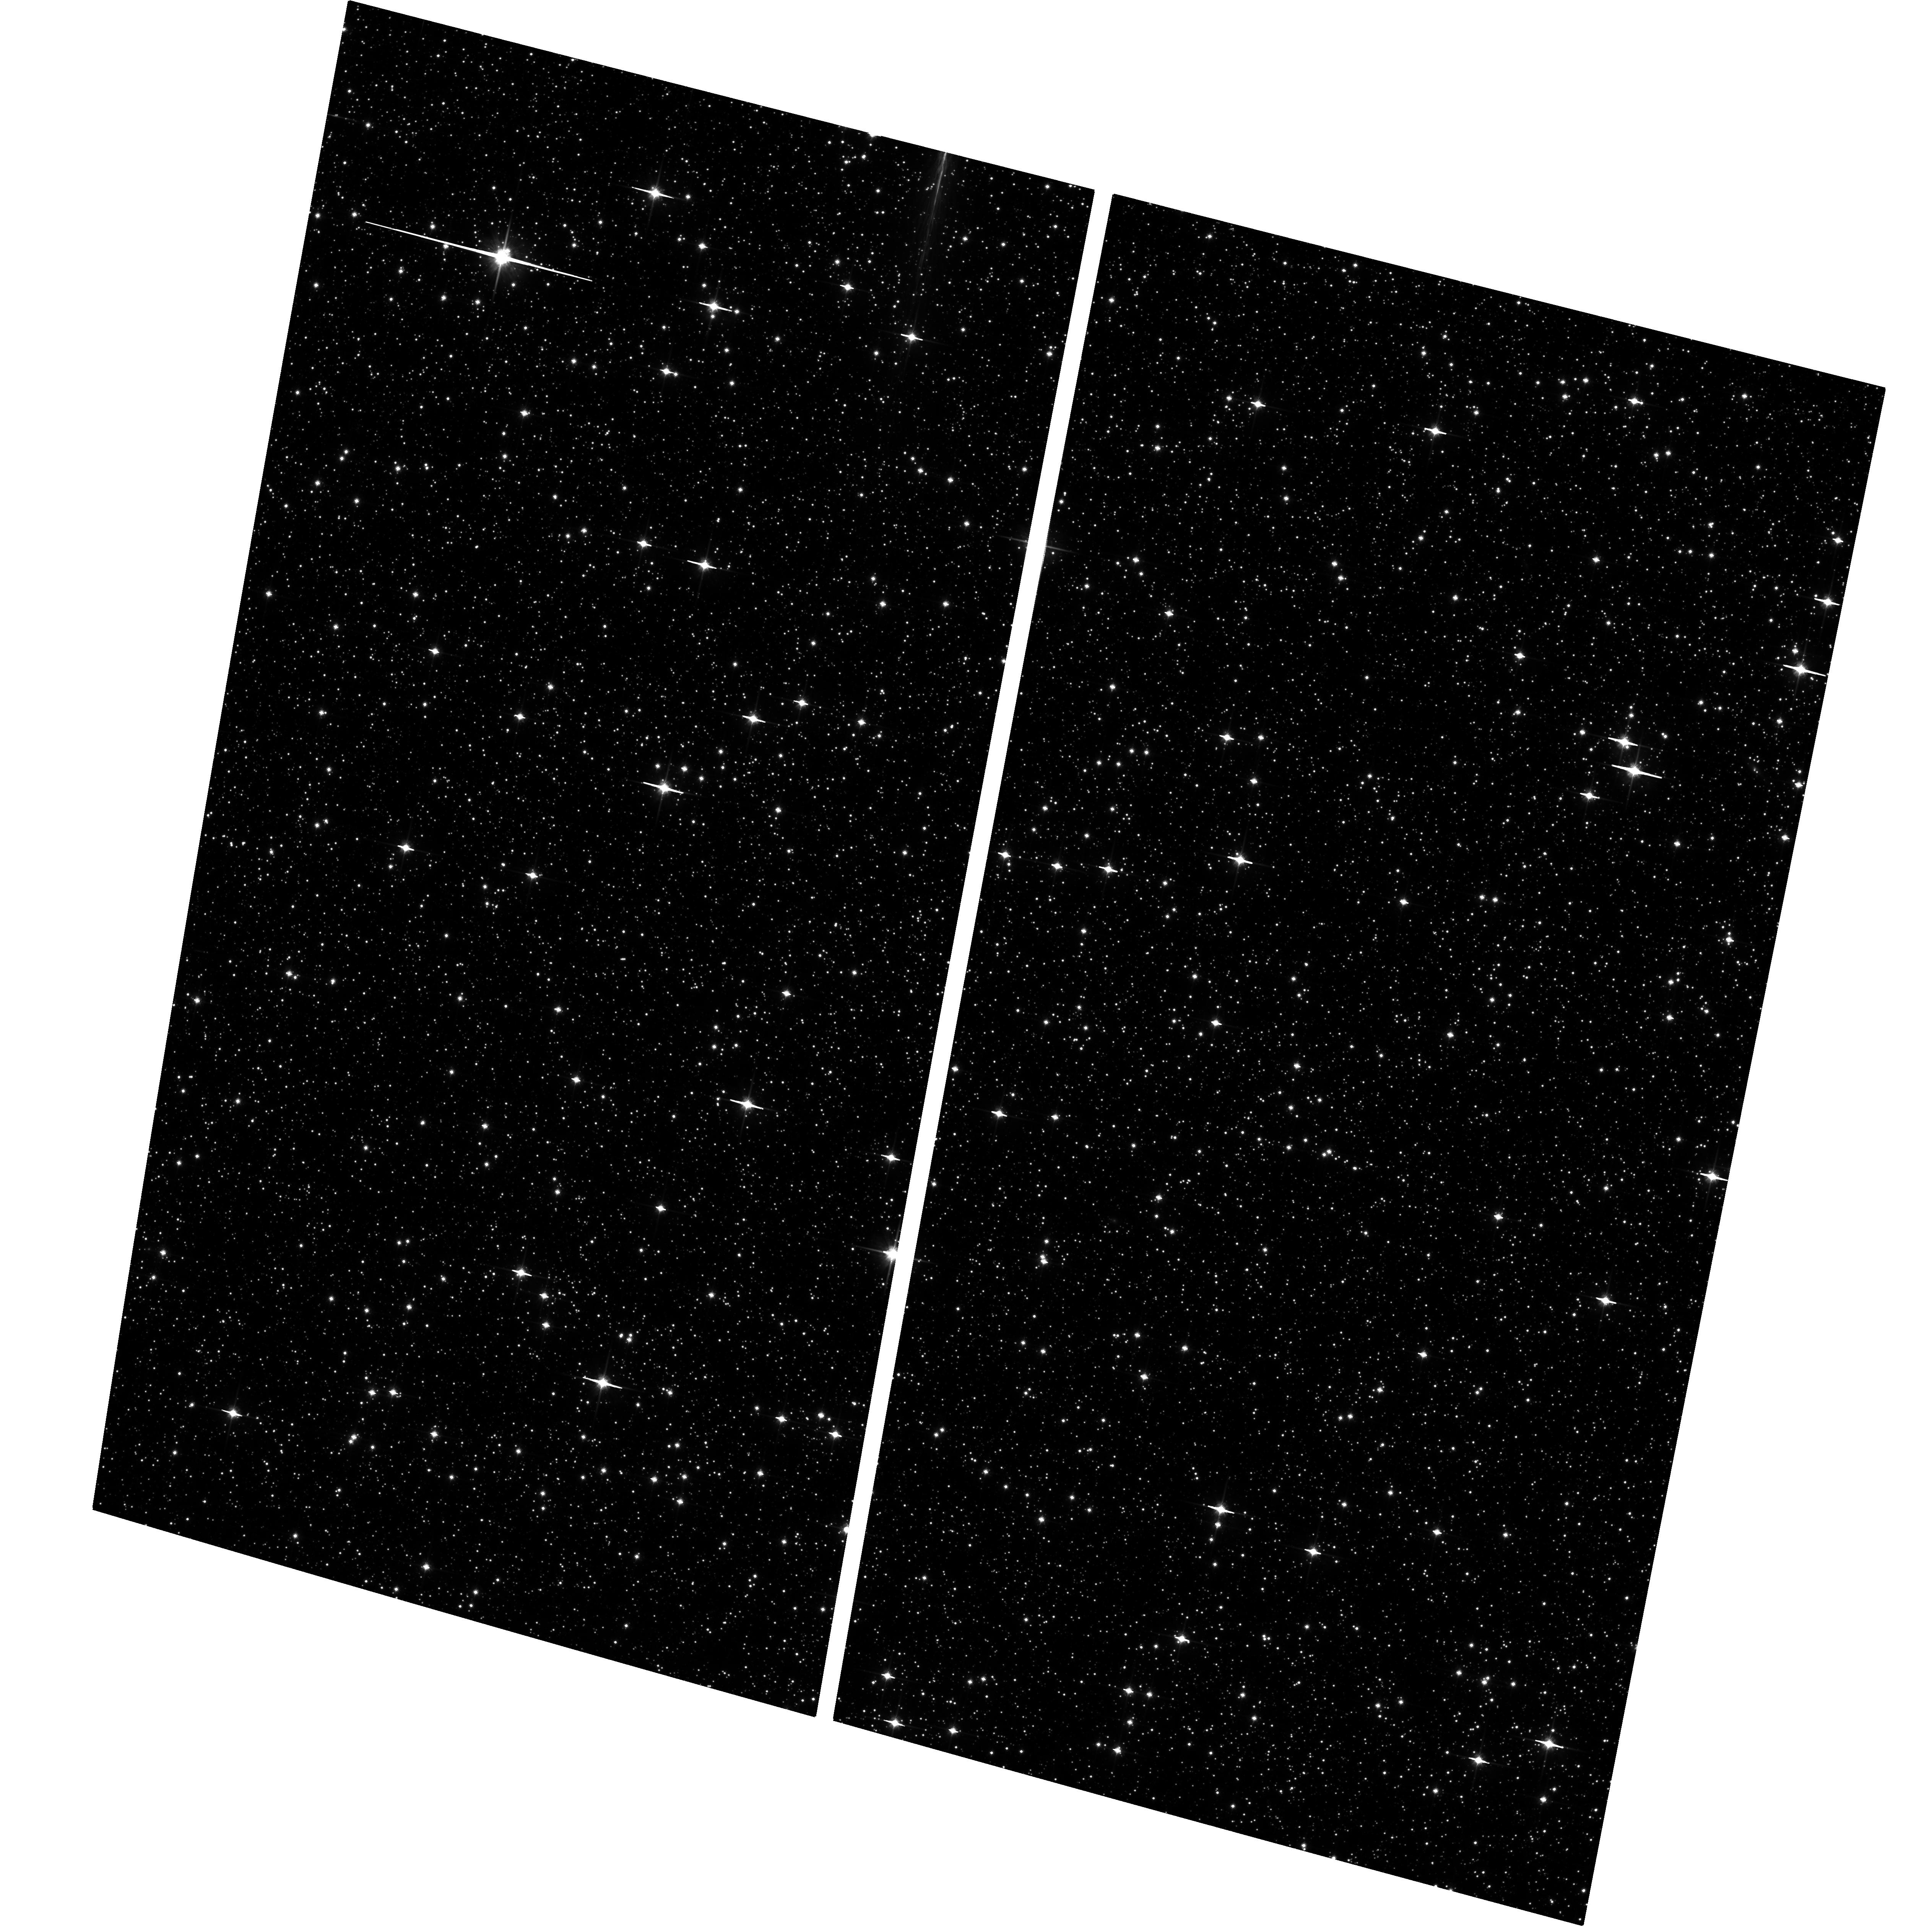
Target: FIELD171634-293427. Instrument: ACS/WFC. Filter: F814W. Exposure: 25 min. Observation ID: hst_9816_08_acs_wfc_f814w_j8oz08

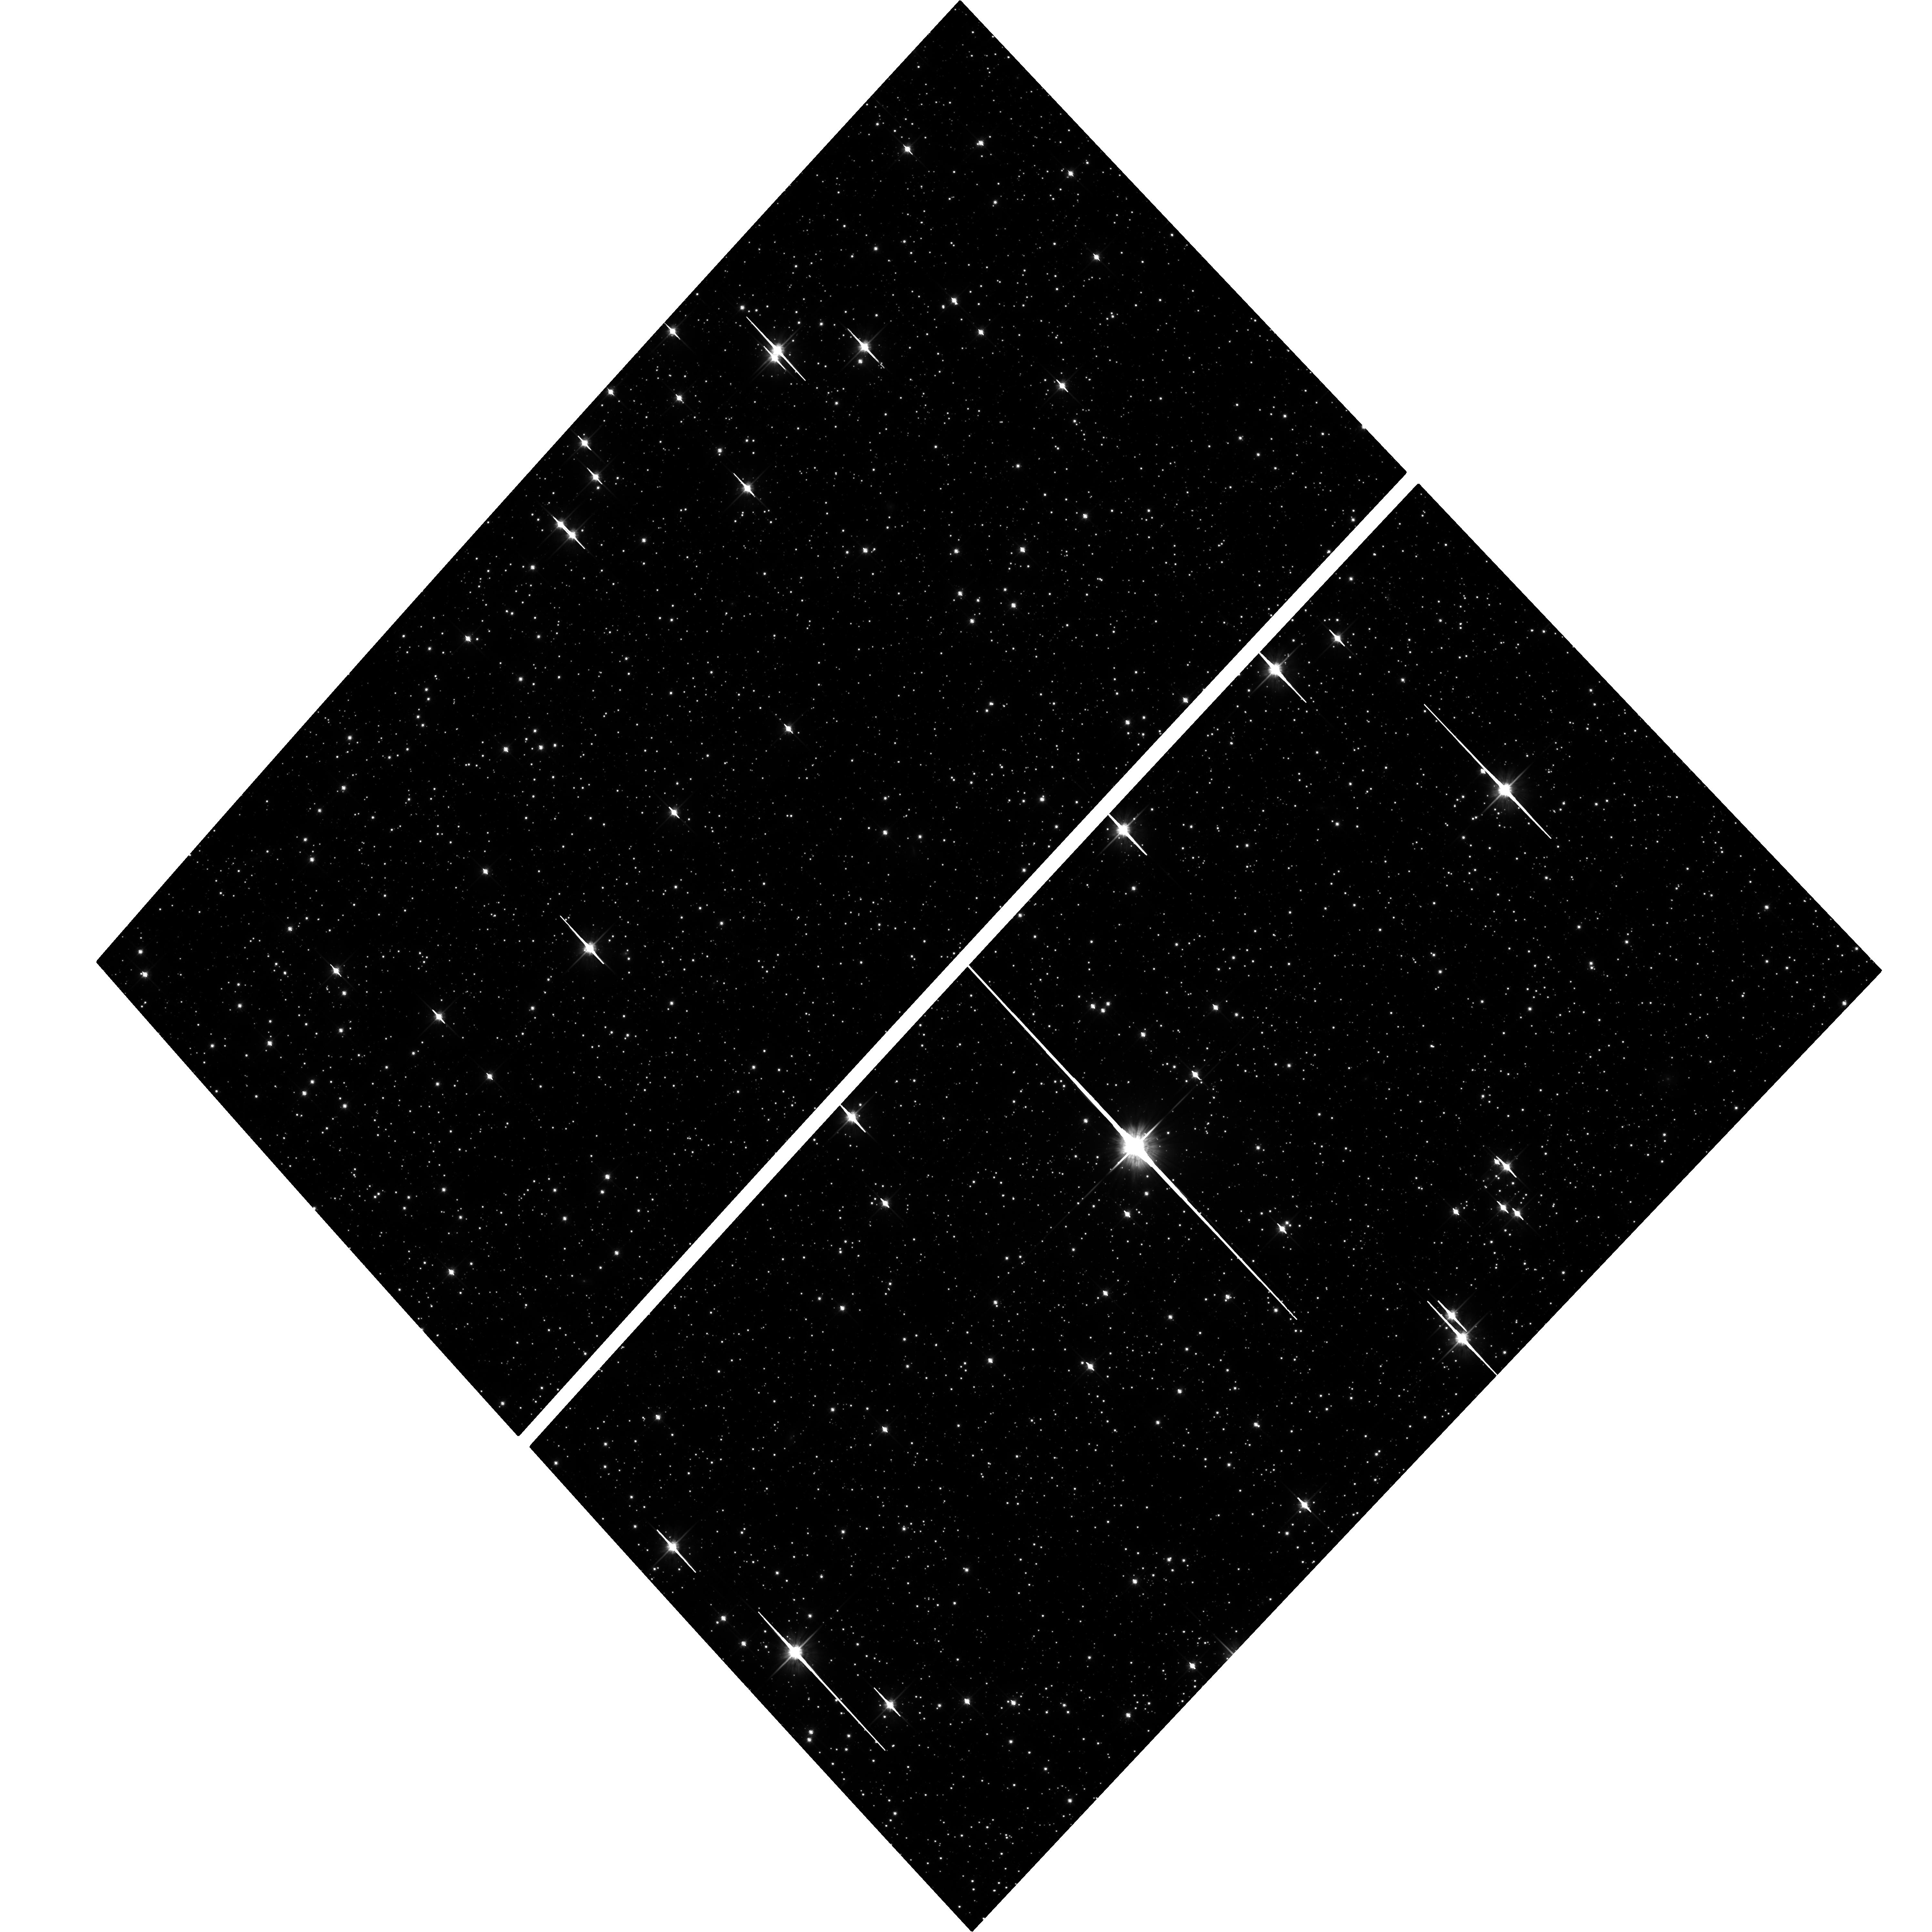
Target: FIELD182409-301612. Instrument: ACS/WFC. Filter: F814W. Exposure: 25 min. Observation ID: hst_9816_03_acs_wfc_f814w_j8oz03

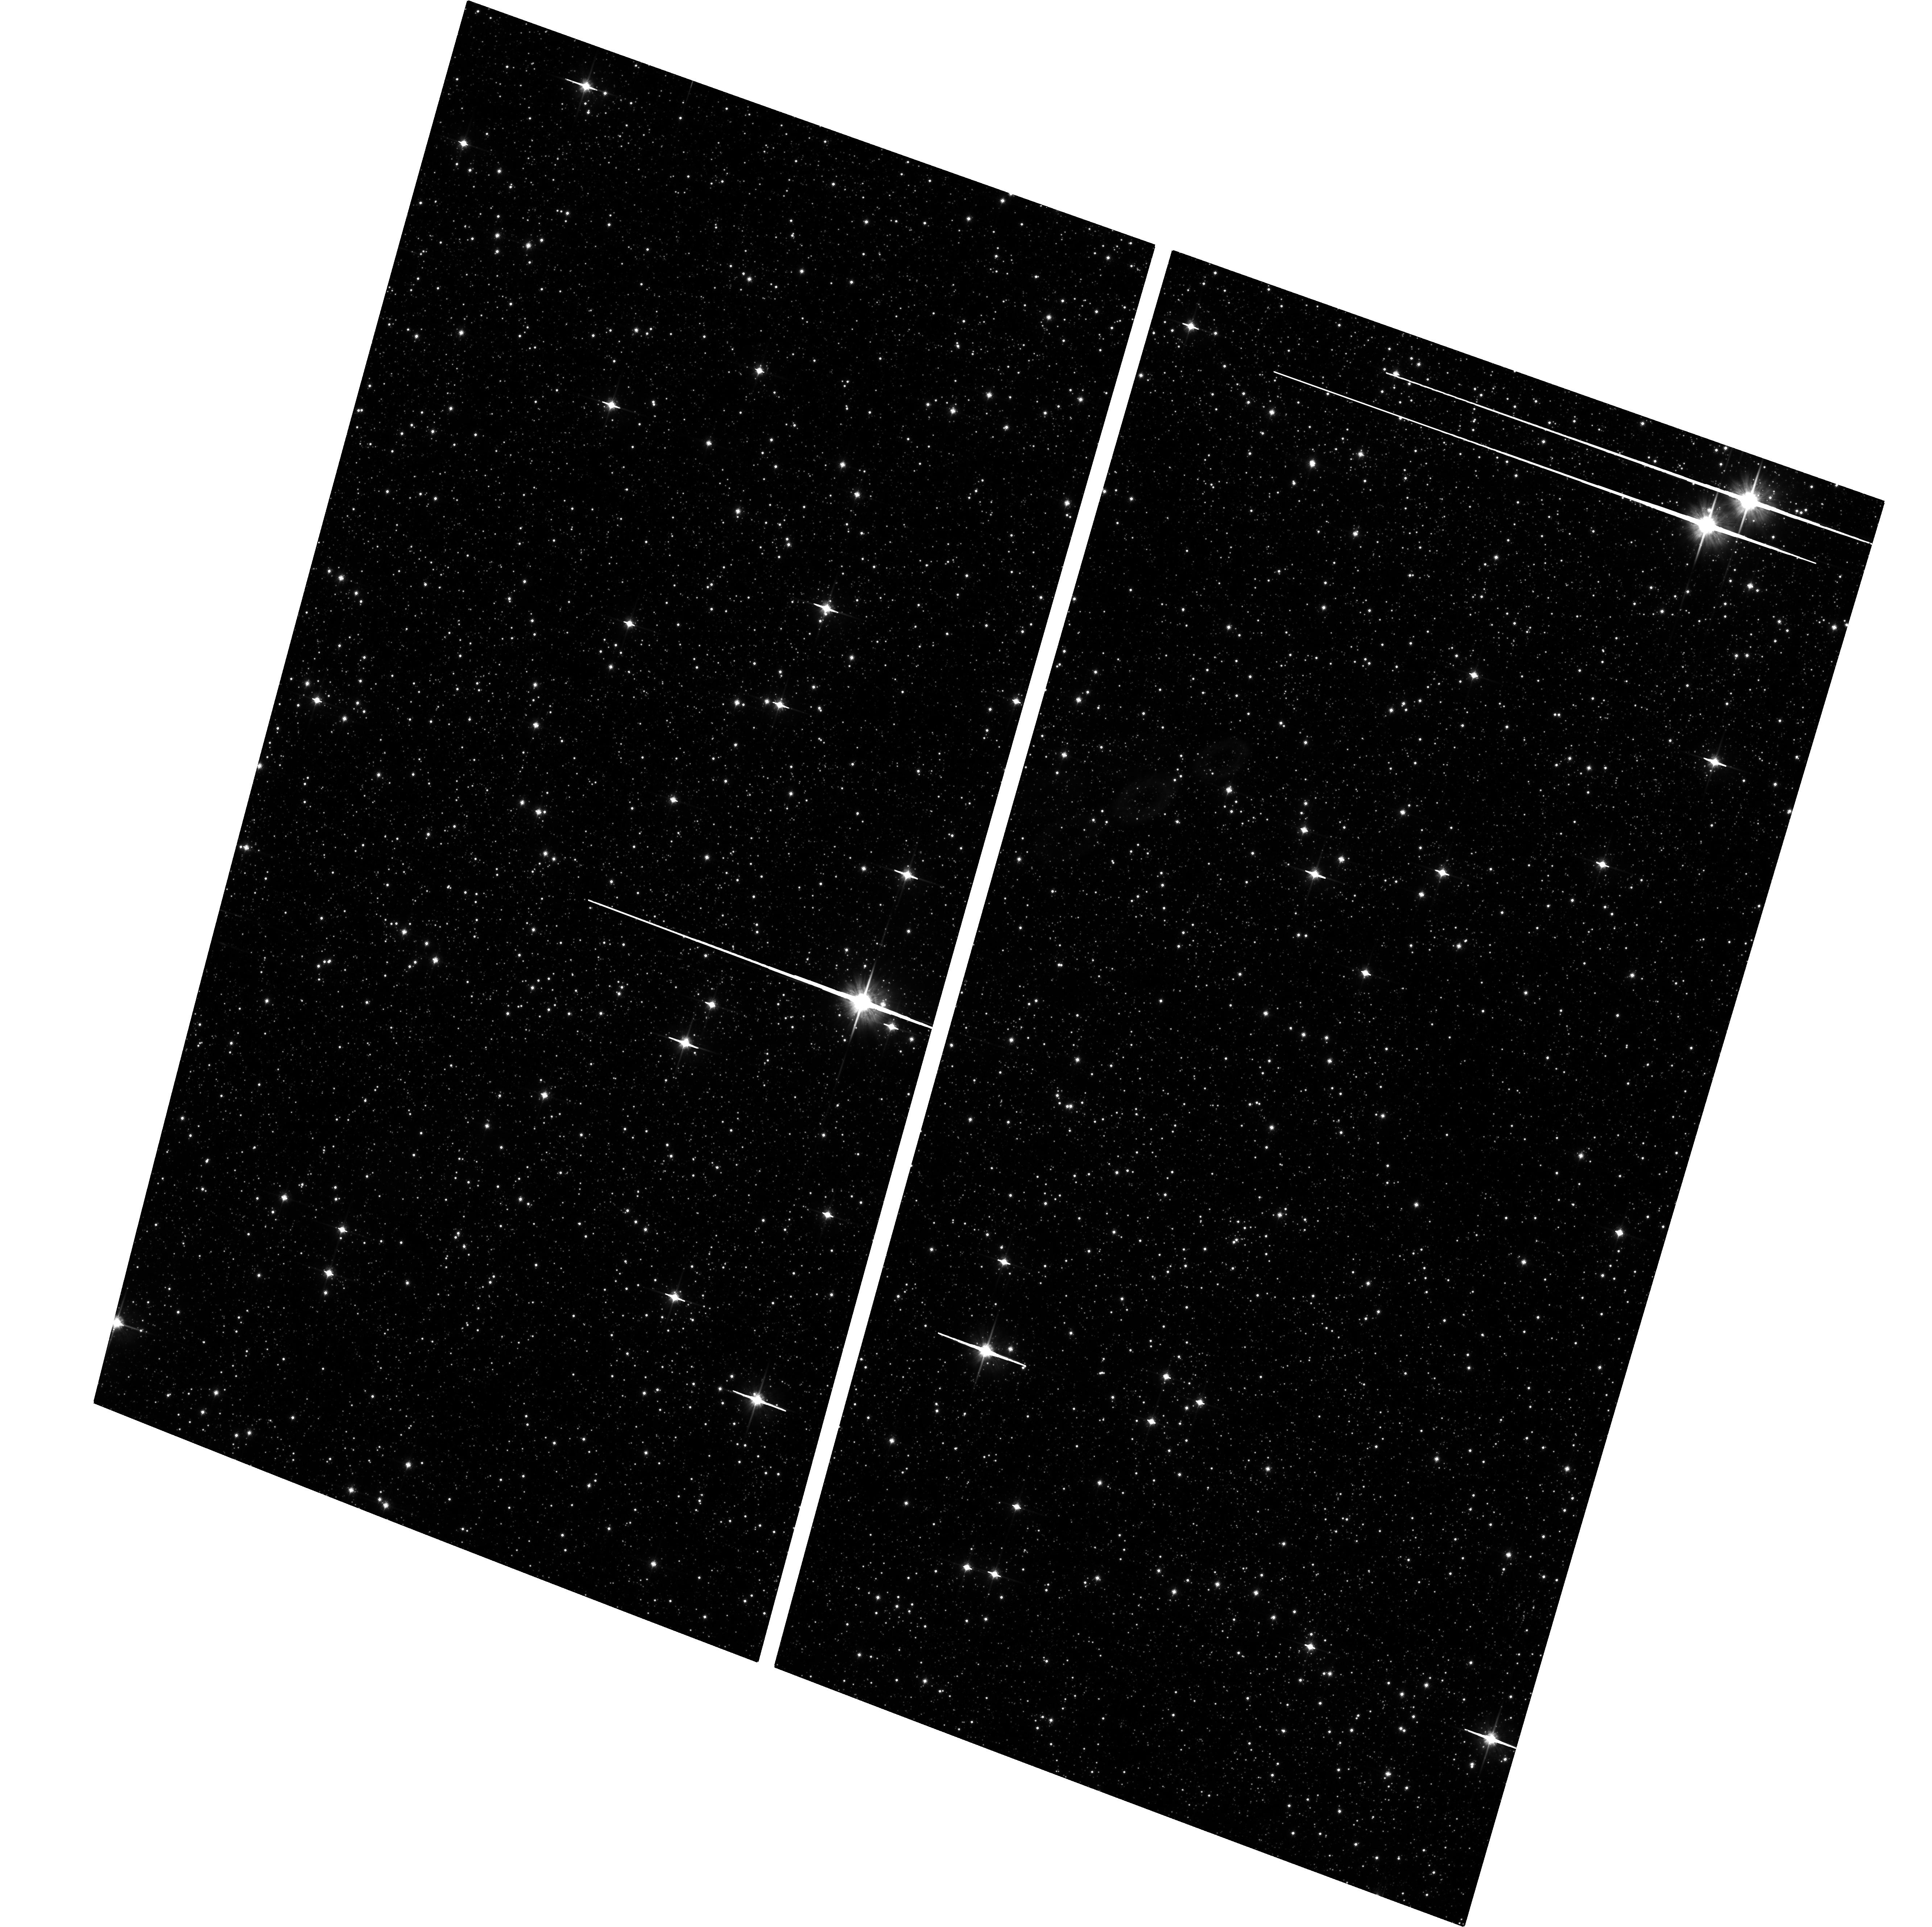
Target: FIELD174734-244858. Instrument: ACS/WFC. Filter: F814W. Exposure: 25 min. Observation ID: hst_9816_01_acs_wfc_f814w_j8oz01

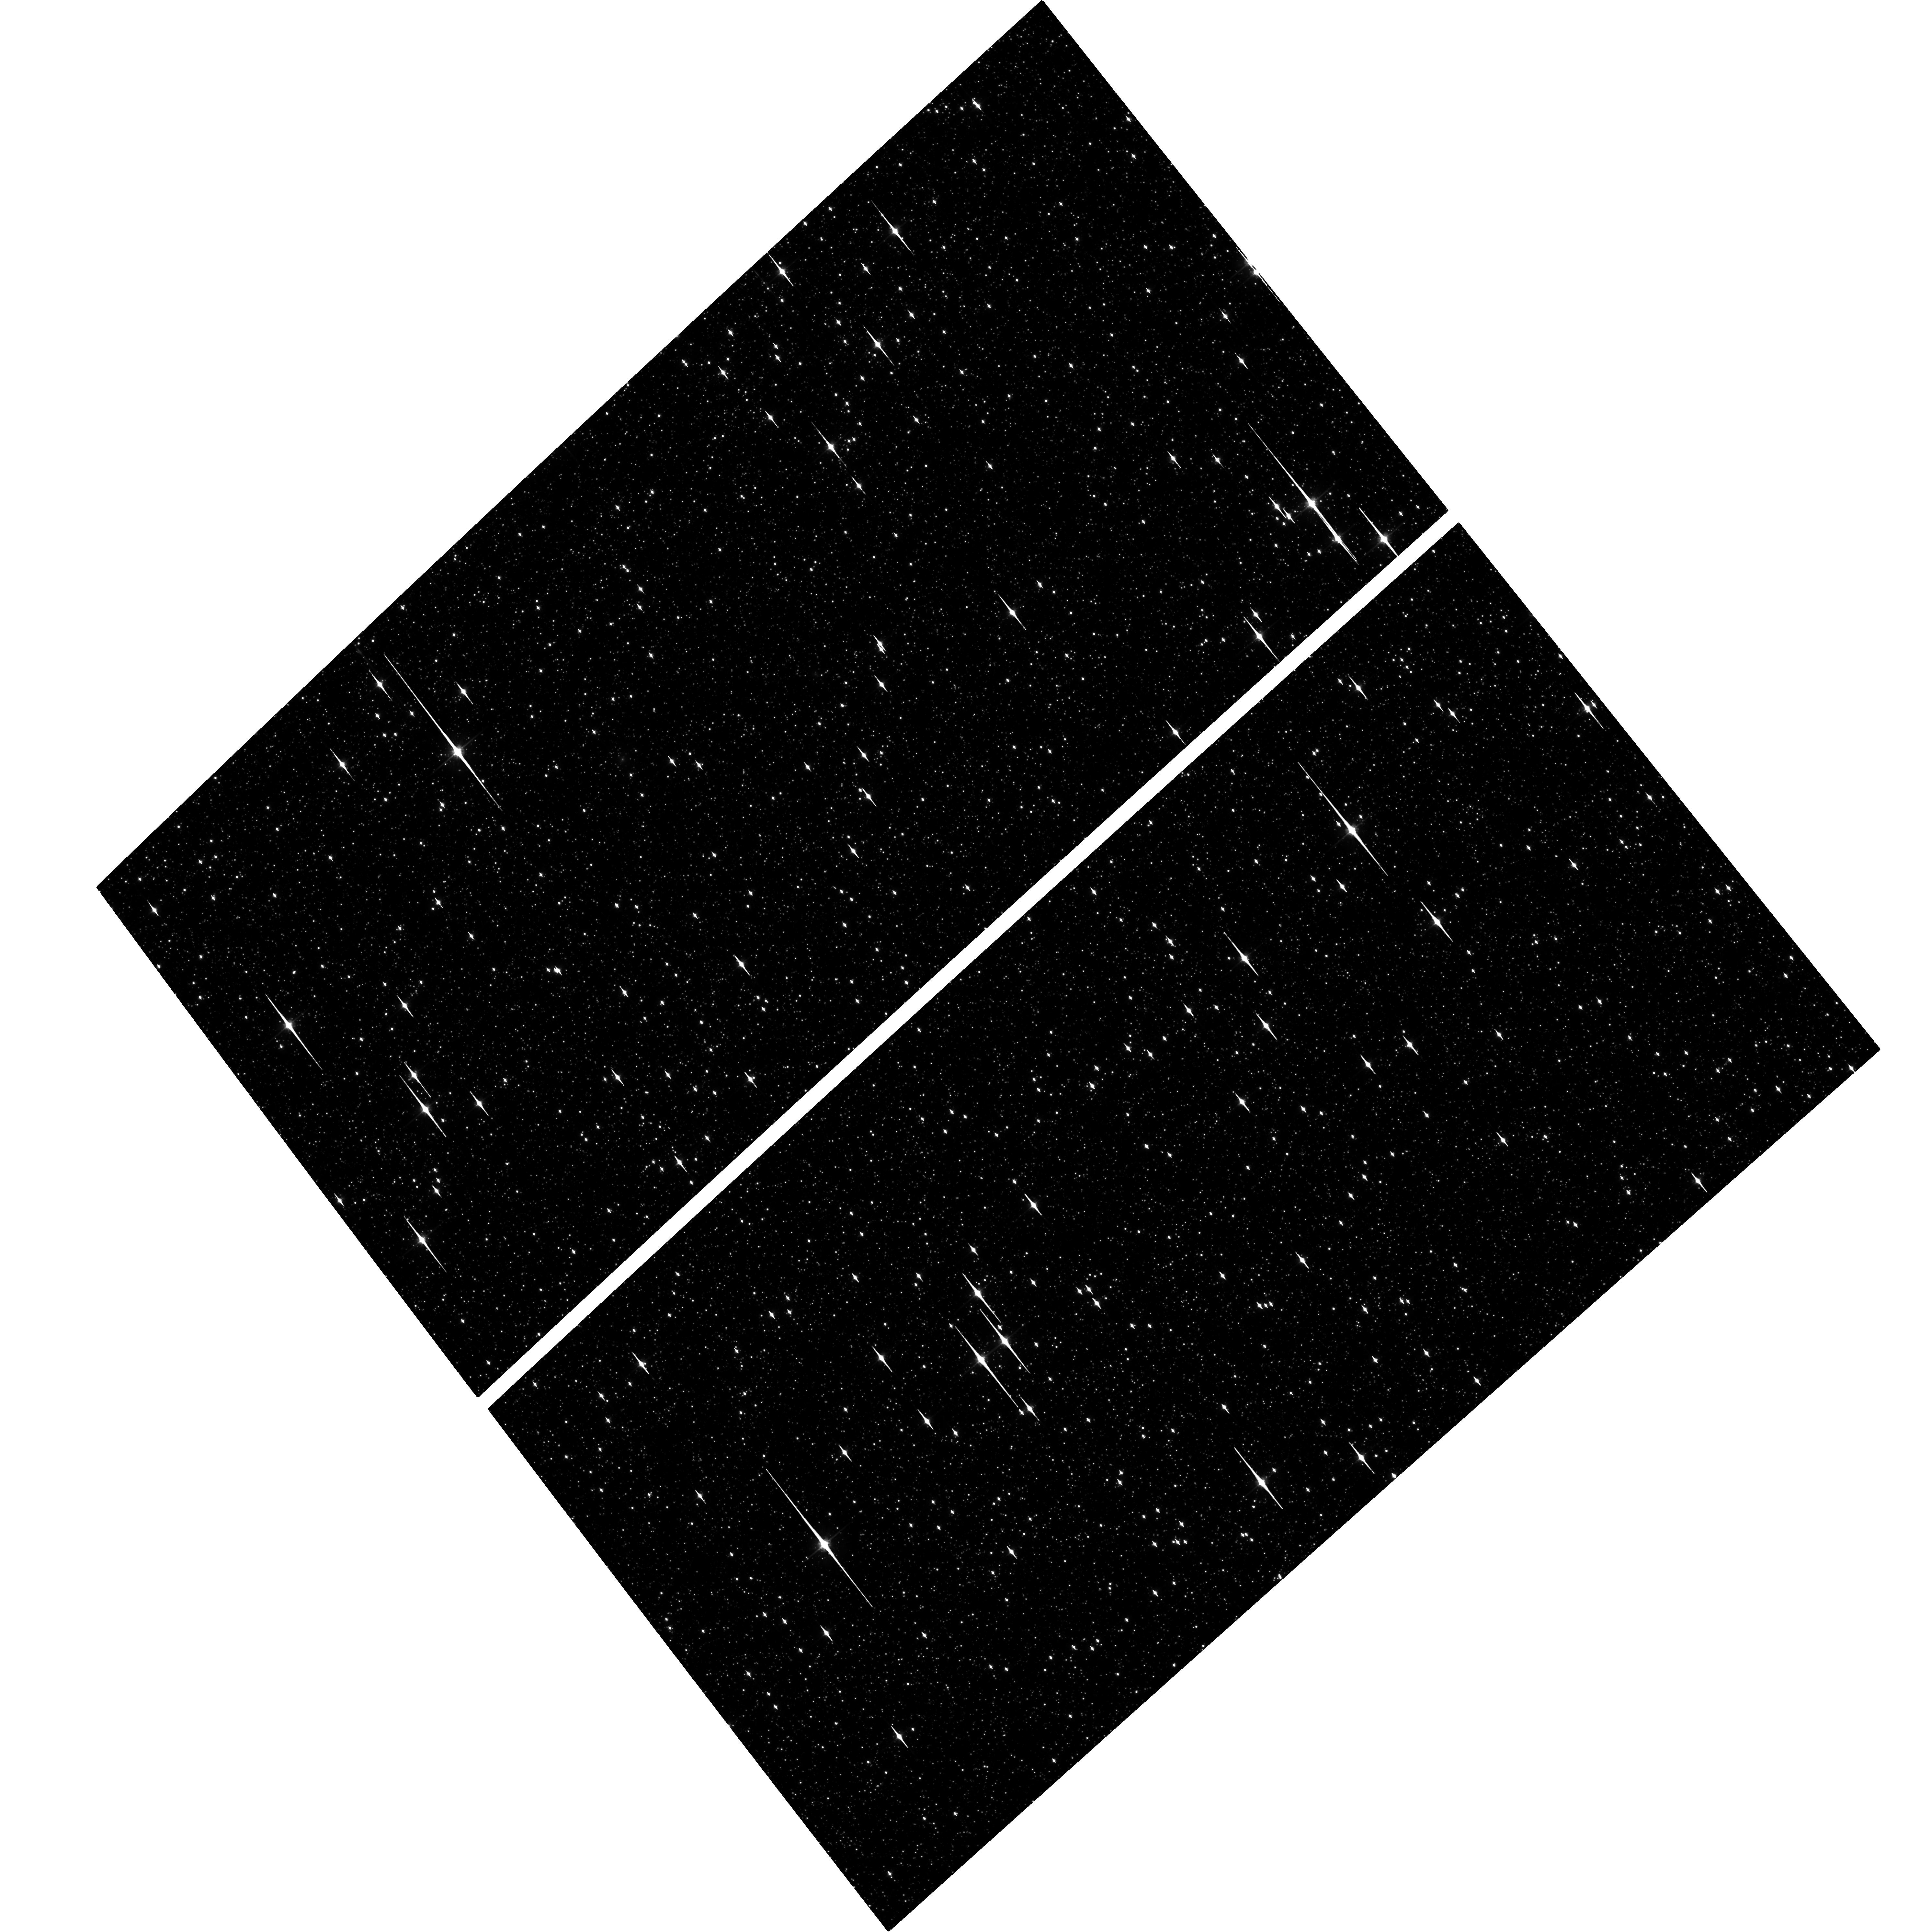
Target: FIELD180310-295129. Instrument: ACS/WFC. Filter: F814W. Exposure: 25 min. Observation ID: hst_9816_05_acs_wfc_f814w_j8oz05

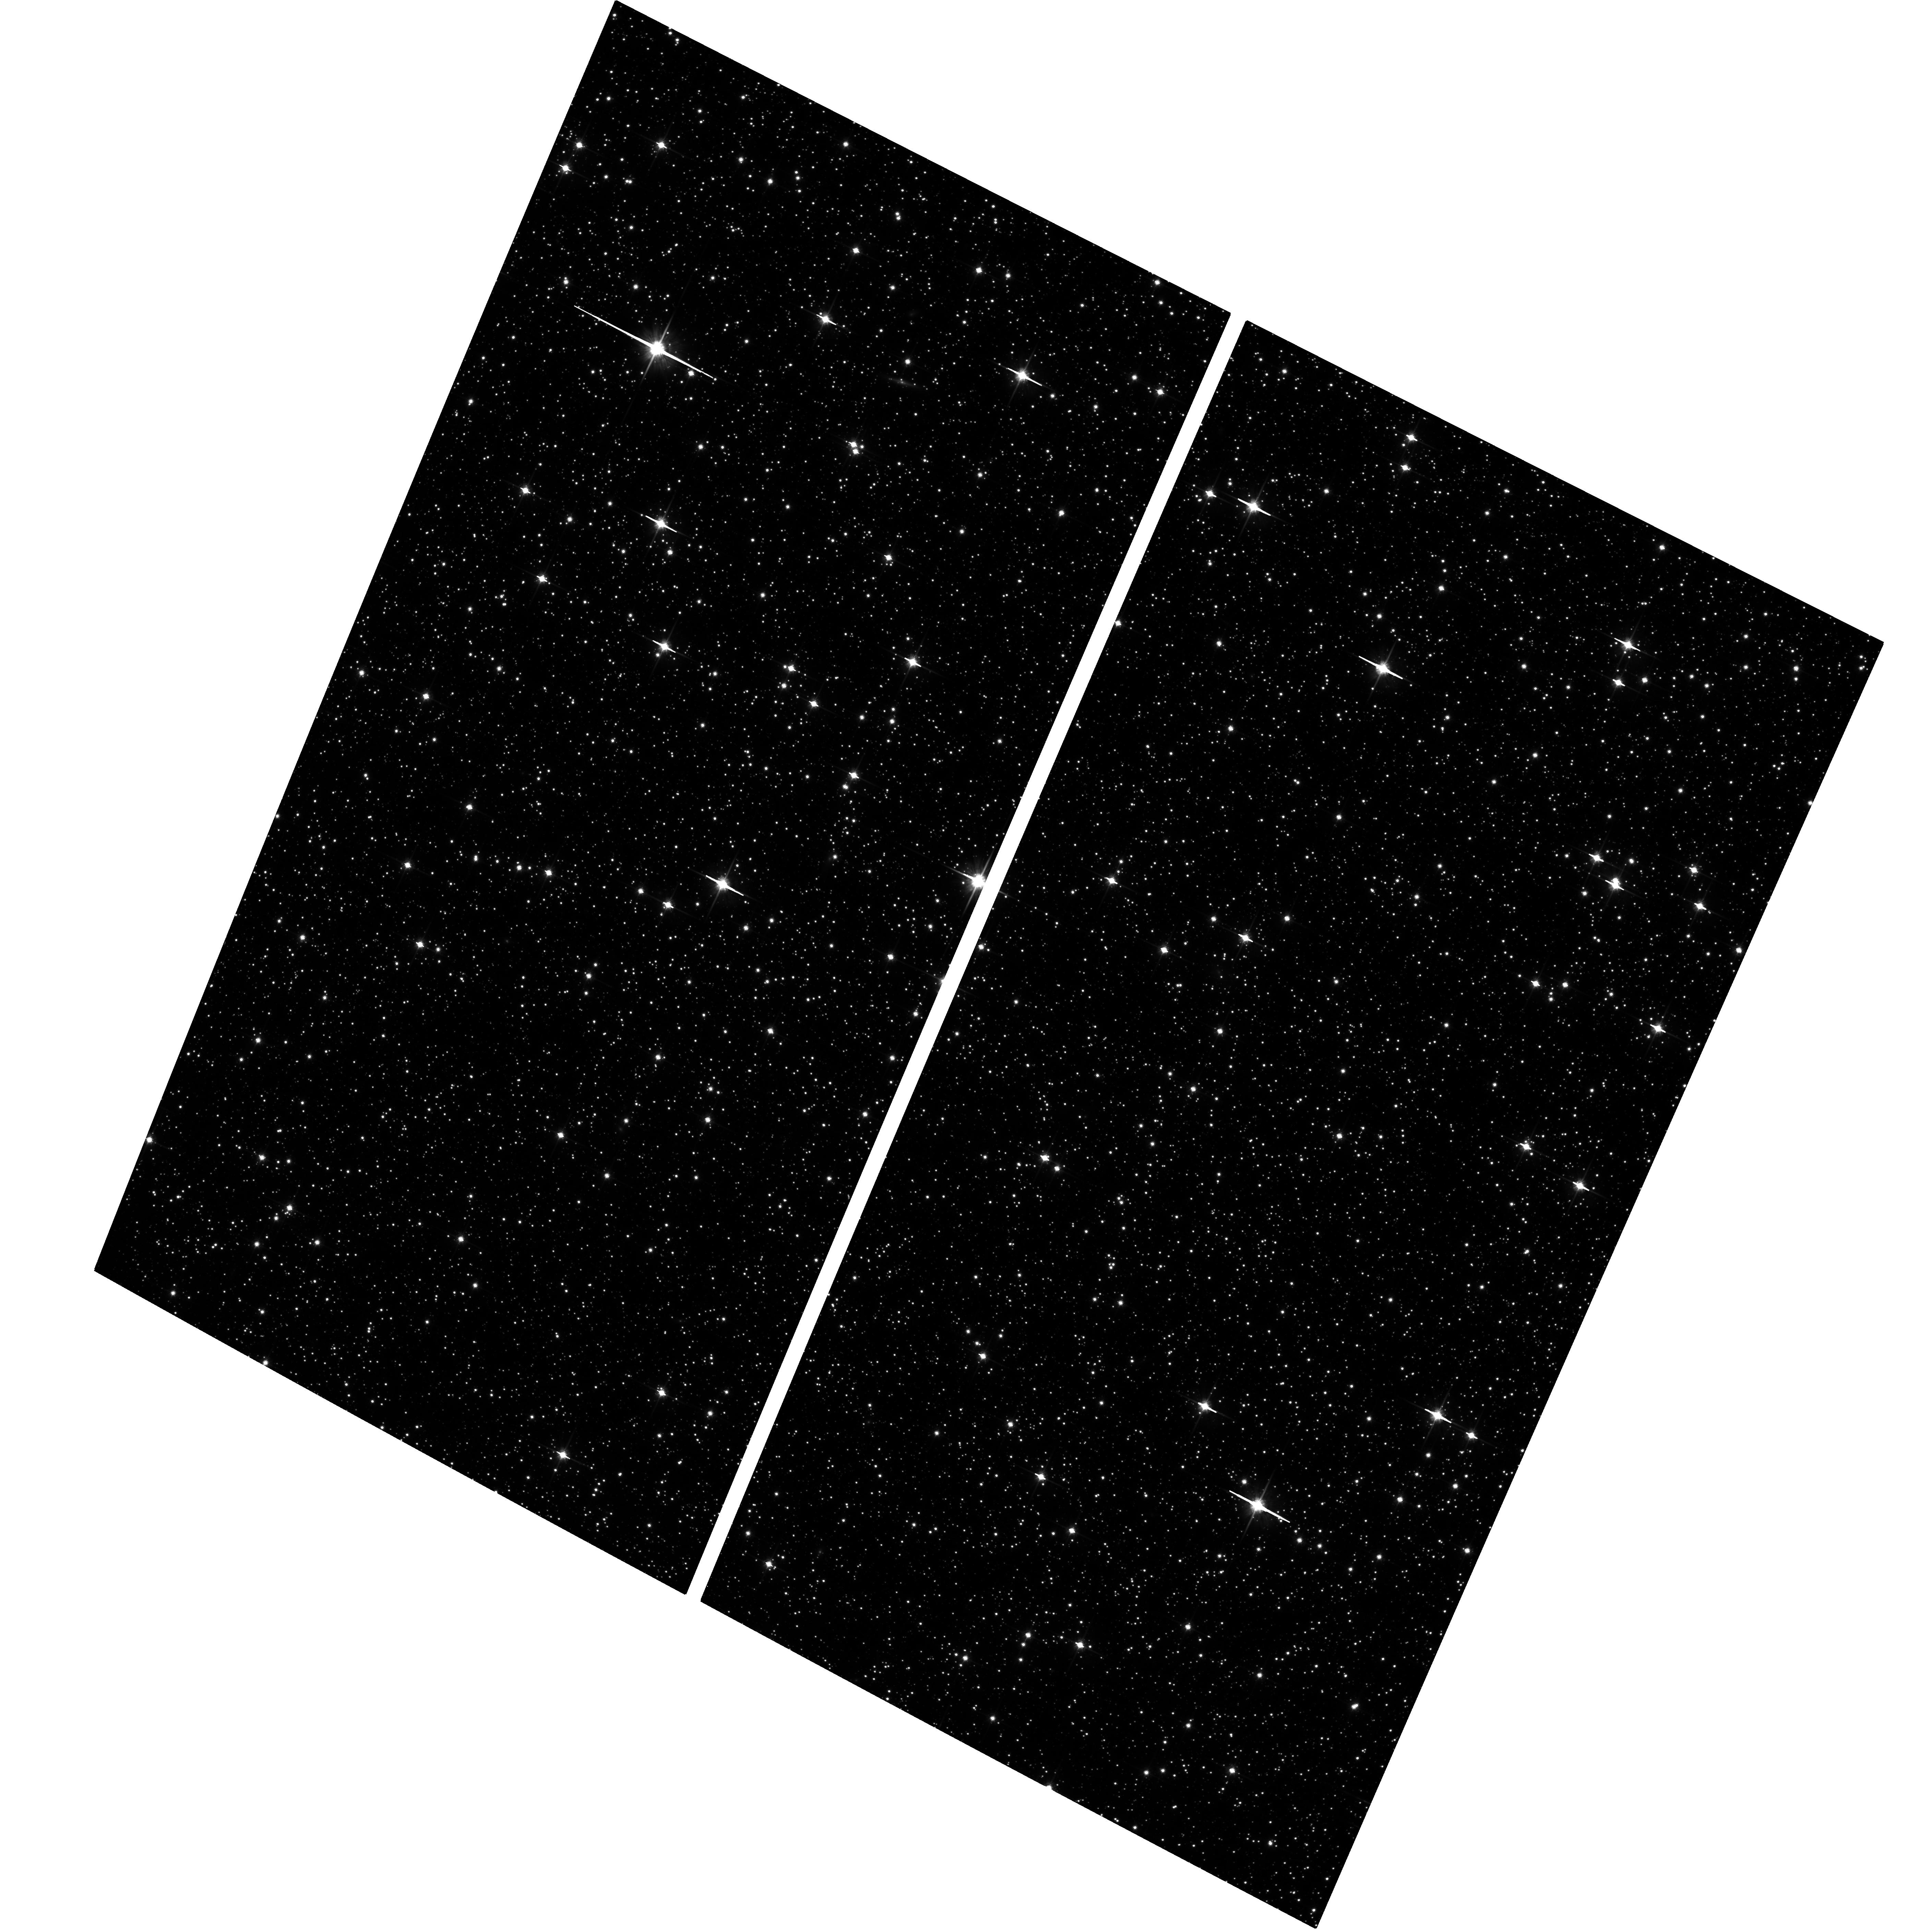
Target: FIELD170715-330243. Instrument: ACS/WFC. Filter: F814W. Exposure: 25 min. Observation ID: hst_9816_07_acs_wfc_f814w_j8oz07

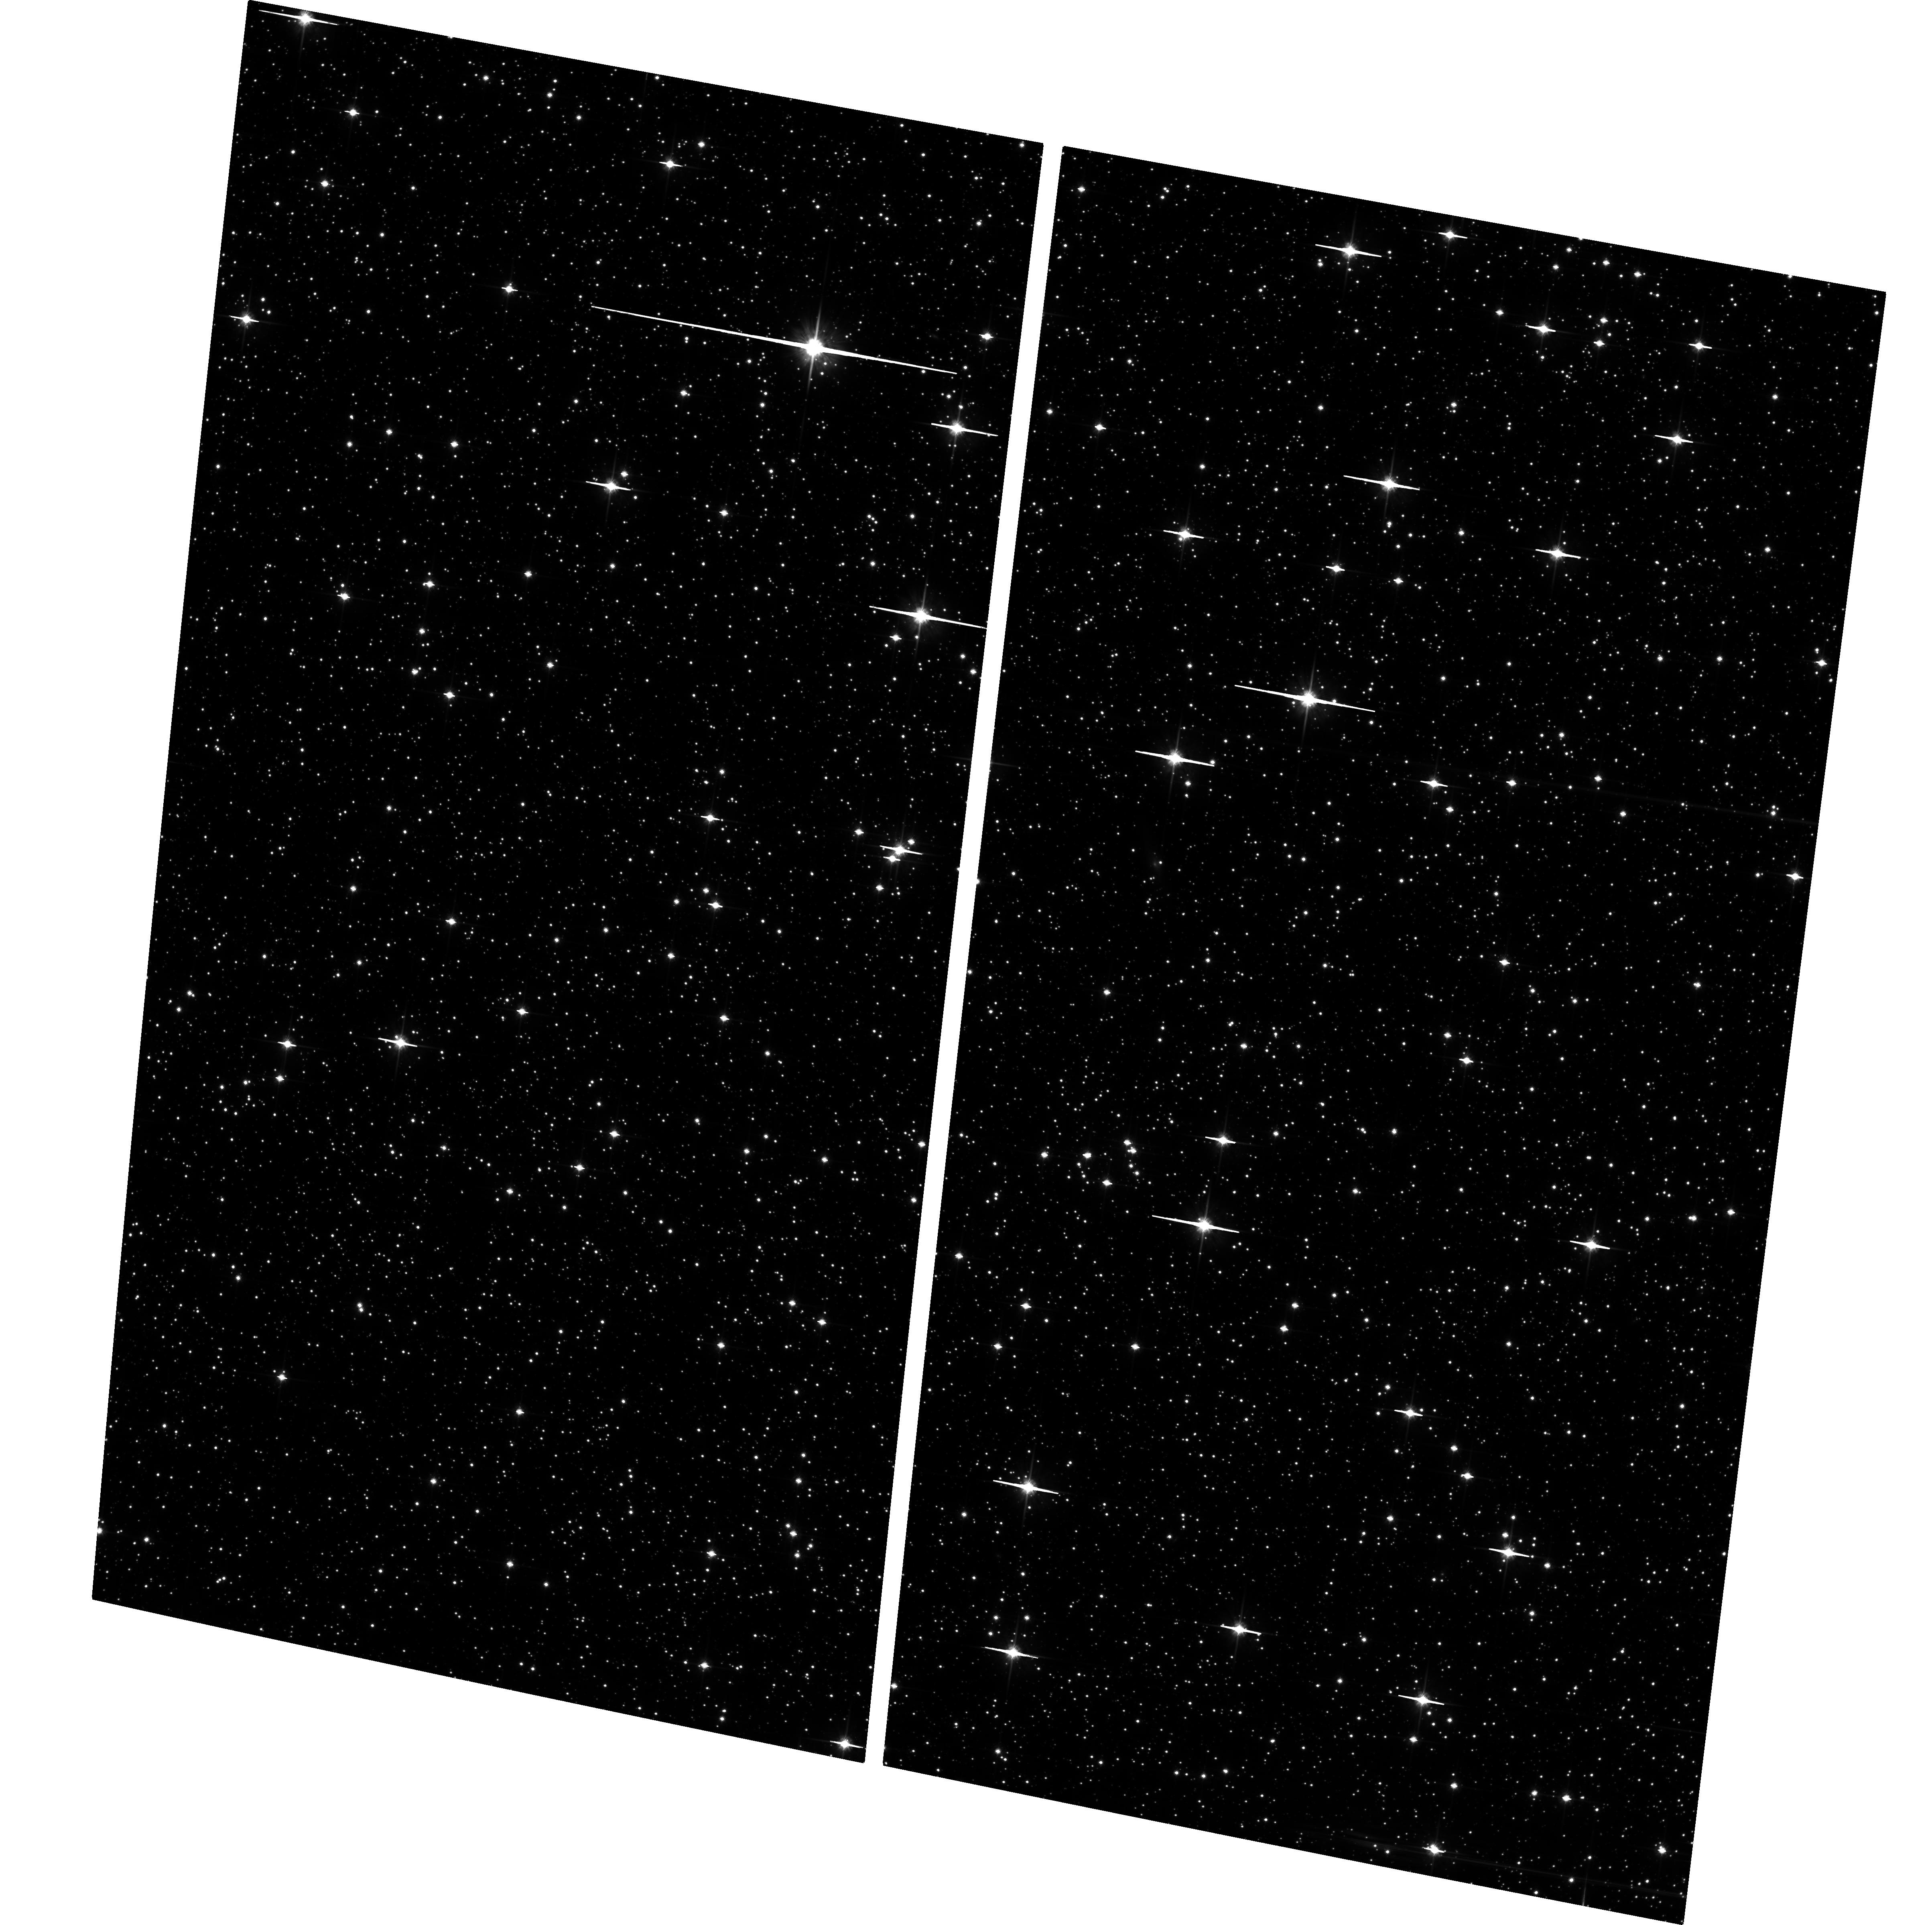
Target: FIELD180506-355410. Instrument: ACS/WFC. Filter: F814W. Exposure: 25 min. Observation ID: hst_9816_09_acs_wfc_f814w_j8oz09

Proper motion kinematics in Galactic bulge/bar fields (PI: Kuijken, Konrad)

With this proposal we continue a succesful programme to measure proper motions in fields in the galactic bulge. We are able to reach accuracies of ca 10km/s in transverse motion at a distance of 8kpc, for thousands of stars per WFPC2 field. In combination with VLT spectroscopic radial velocities and metallicity indices, we will be able to construct a full dynamical and stellar-population model for our Bulge. Previous fields in this programme were on the minor axis; the fields proposed here (using first epoch observations from 1995-1998 from the archive) lie in the first quadrant, on the near side of the Galactic bar. We also wish to establish first-epoch observations in the 4th quadrant, where no suitable data exist so far.